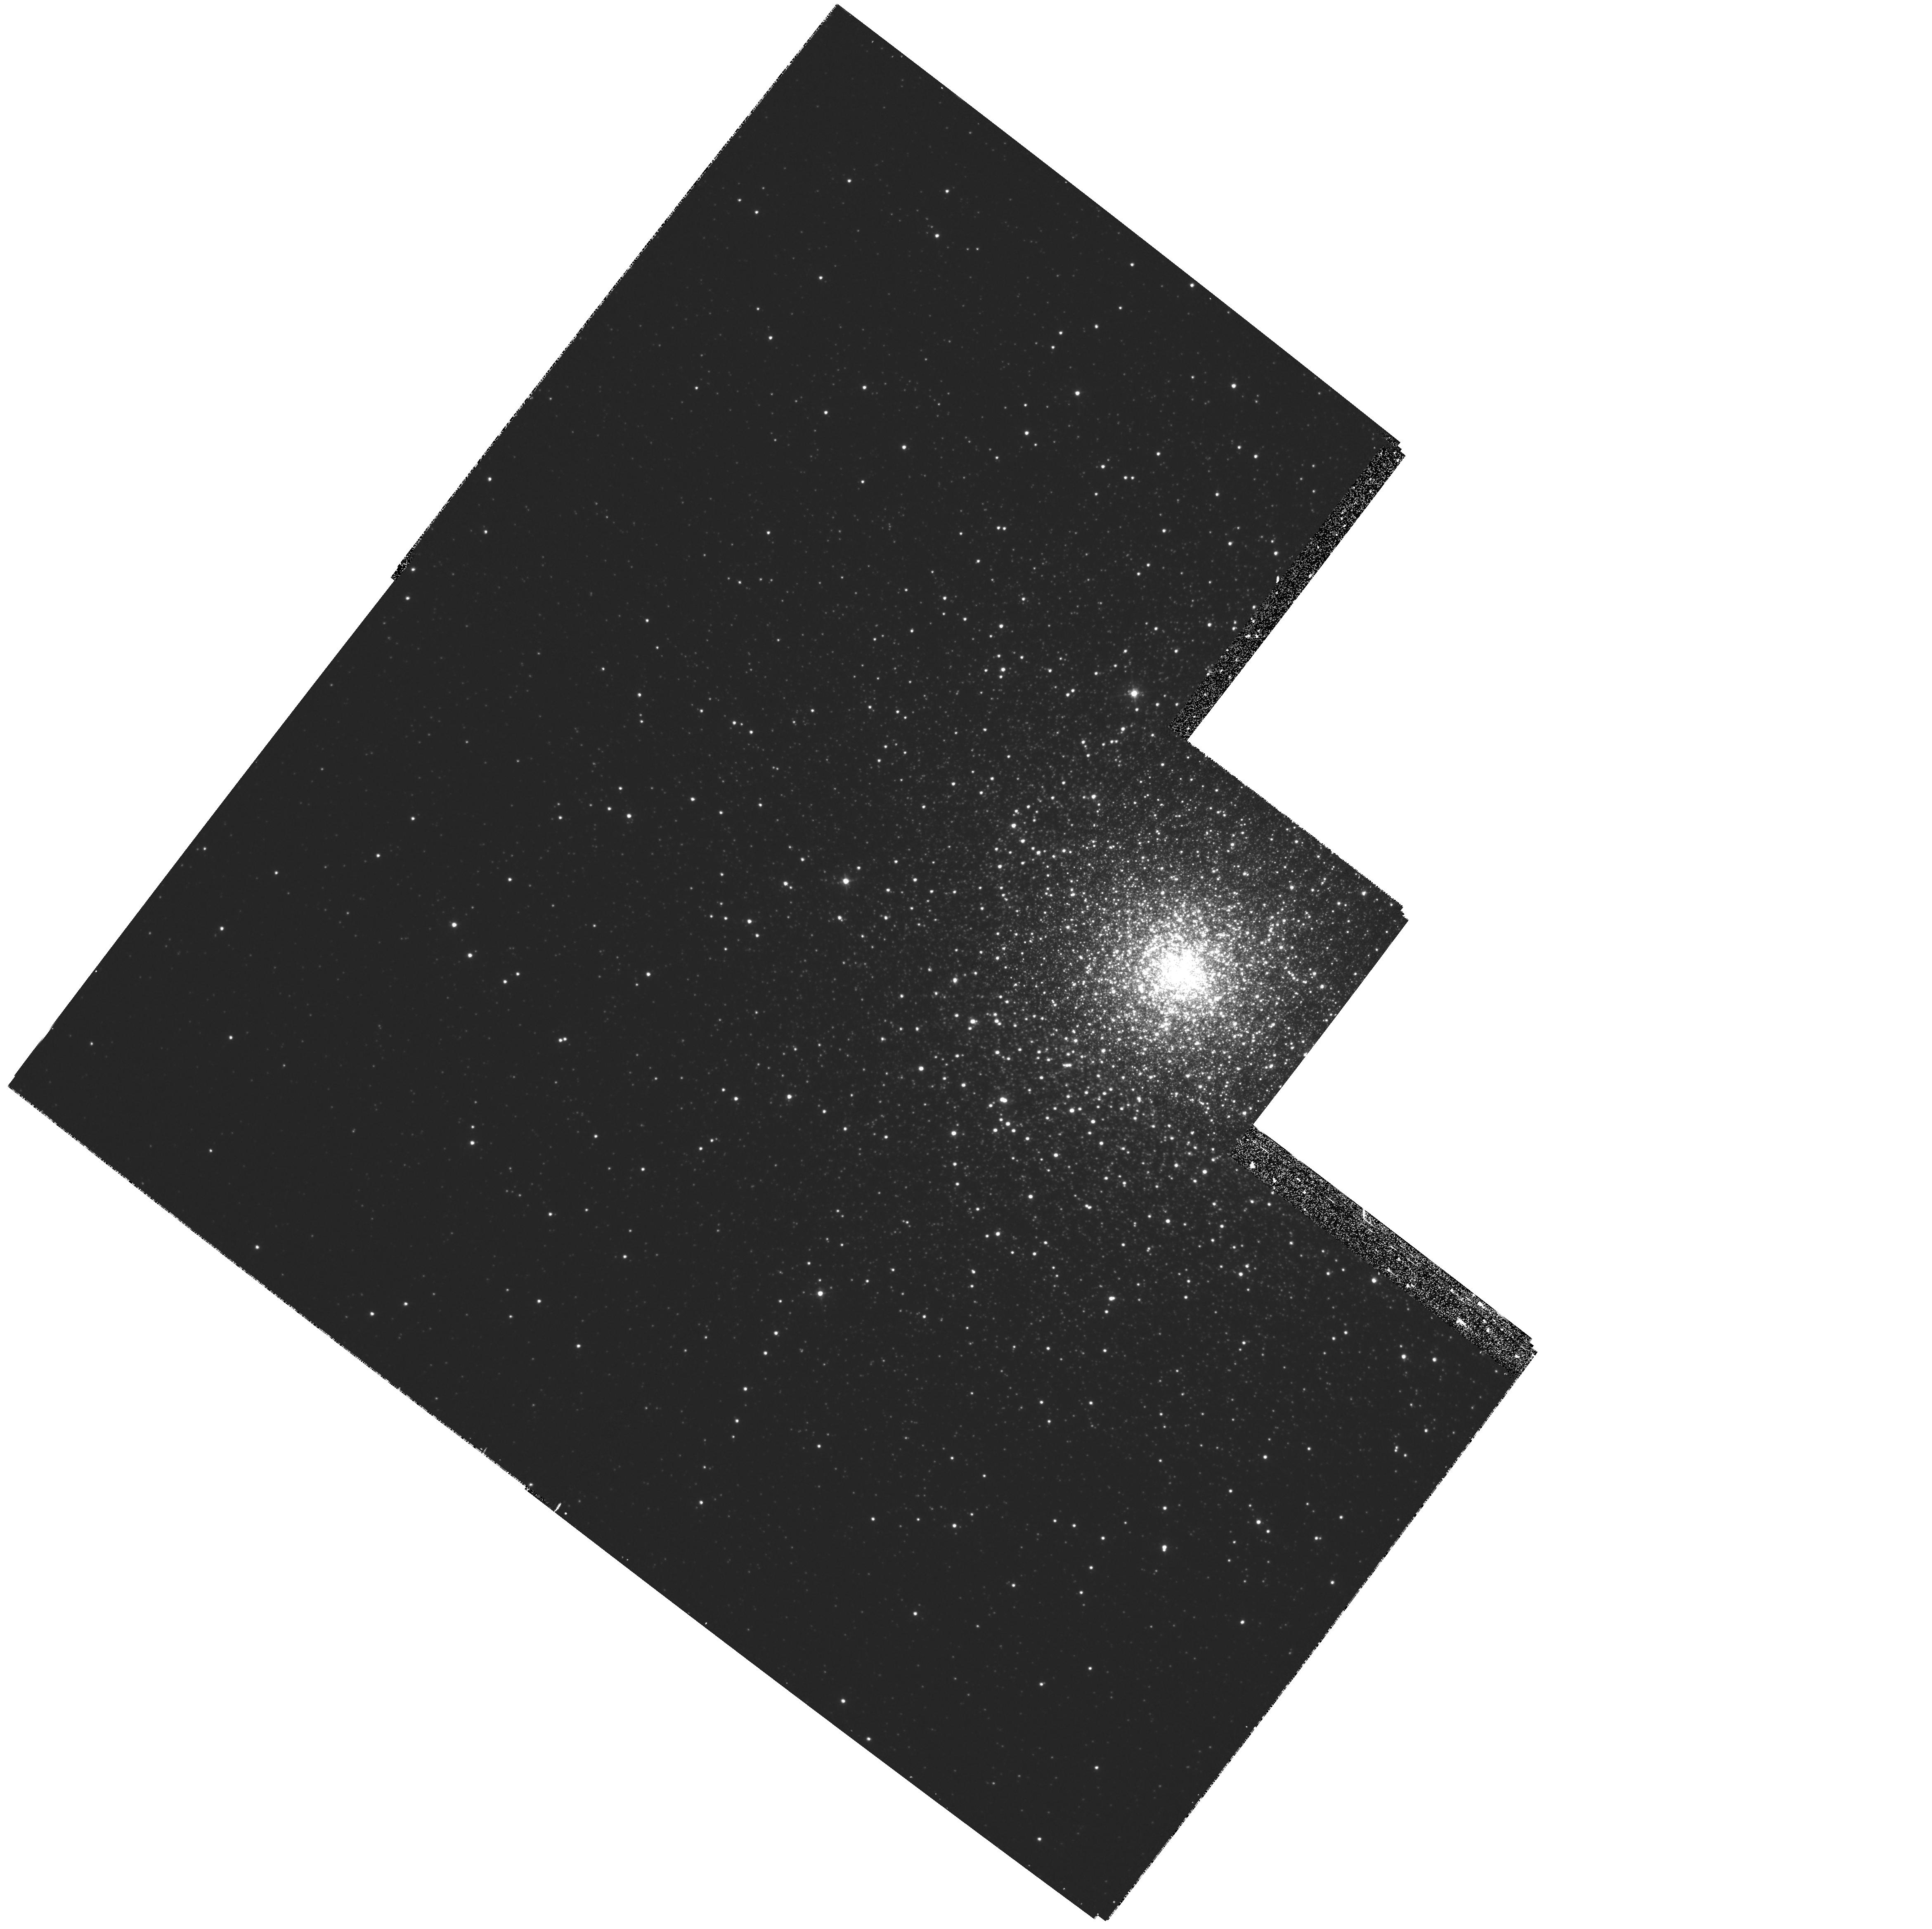
Target: NGC5824
Instrument: WFPC2/PC
Filter: F439W
Exposure: 28 min
Observation ID: hst_8095_12_wfpc2_pc_f439w_u5er12

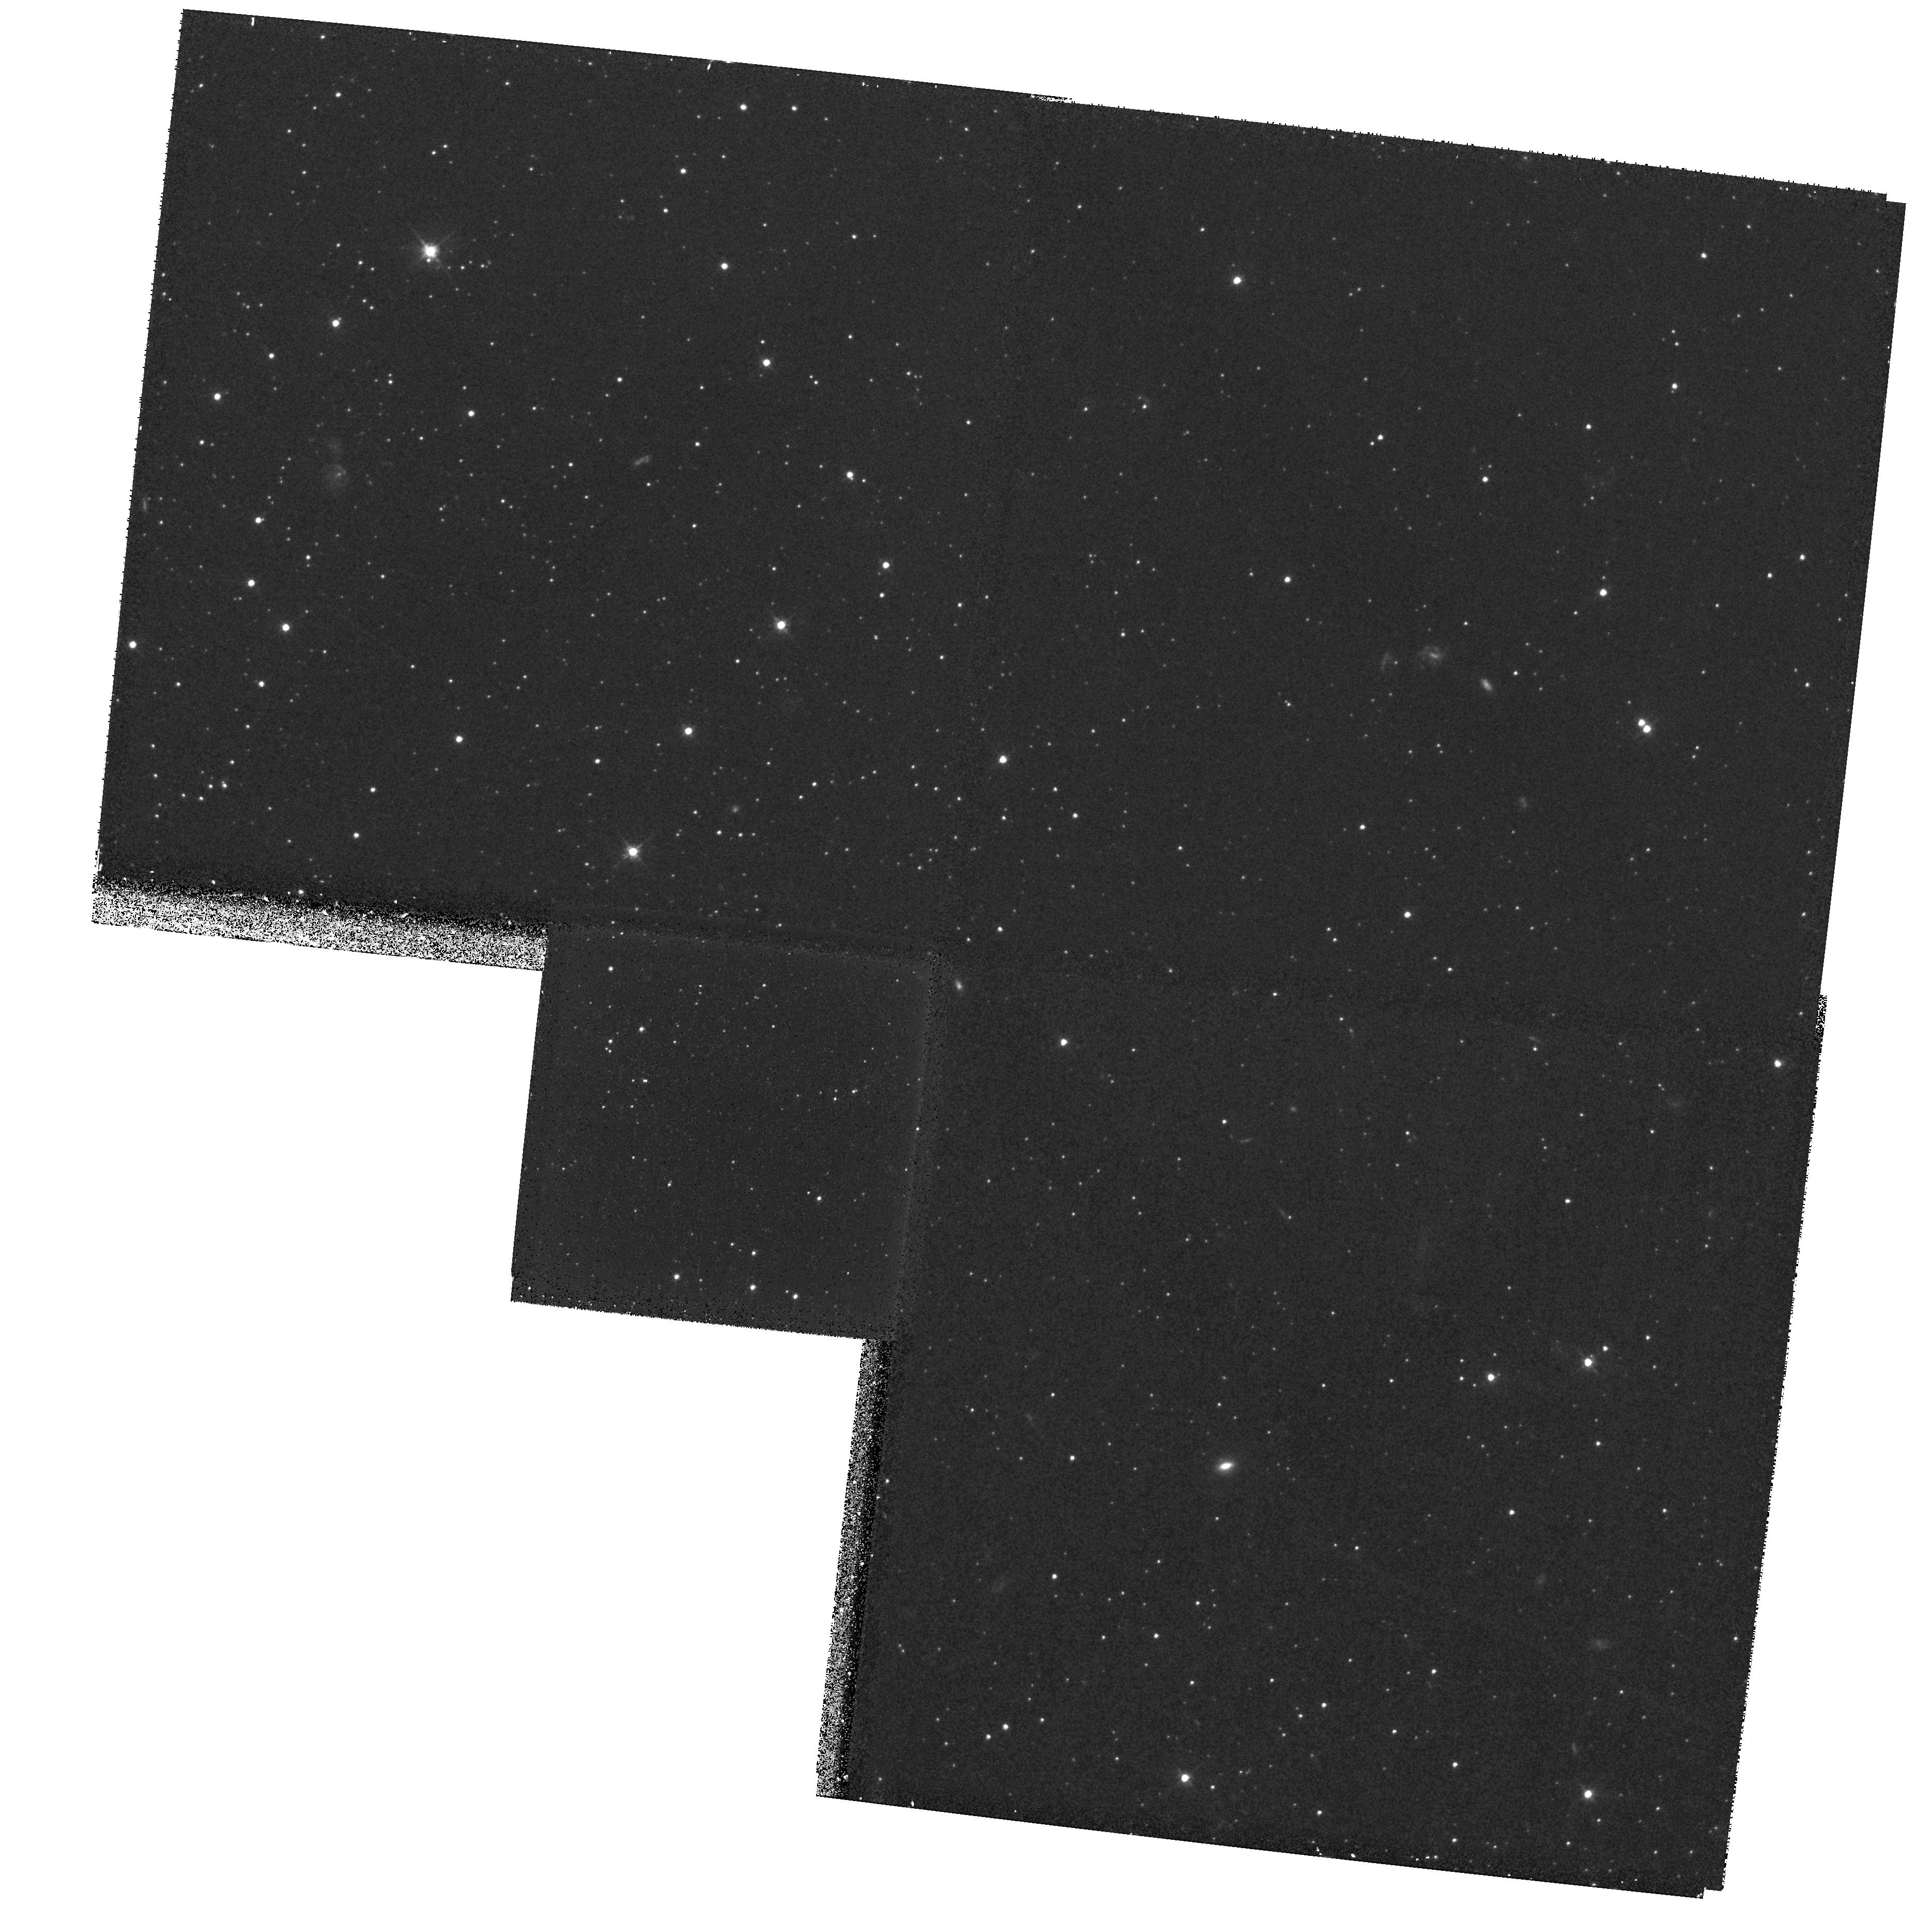
Target: URSA-MINOR
Instrument: WFPC2/PC
Filter: F555W
Exposure: 30 min
Observation ID: hst_8095_13_wfpc2_pc_f555w_u5er13

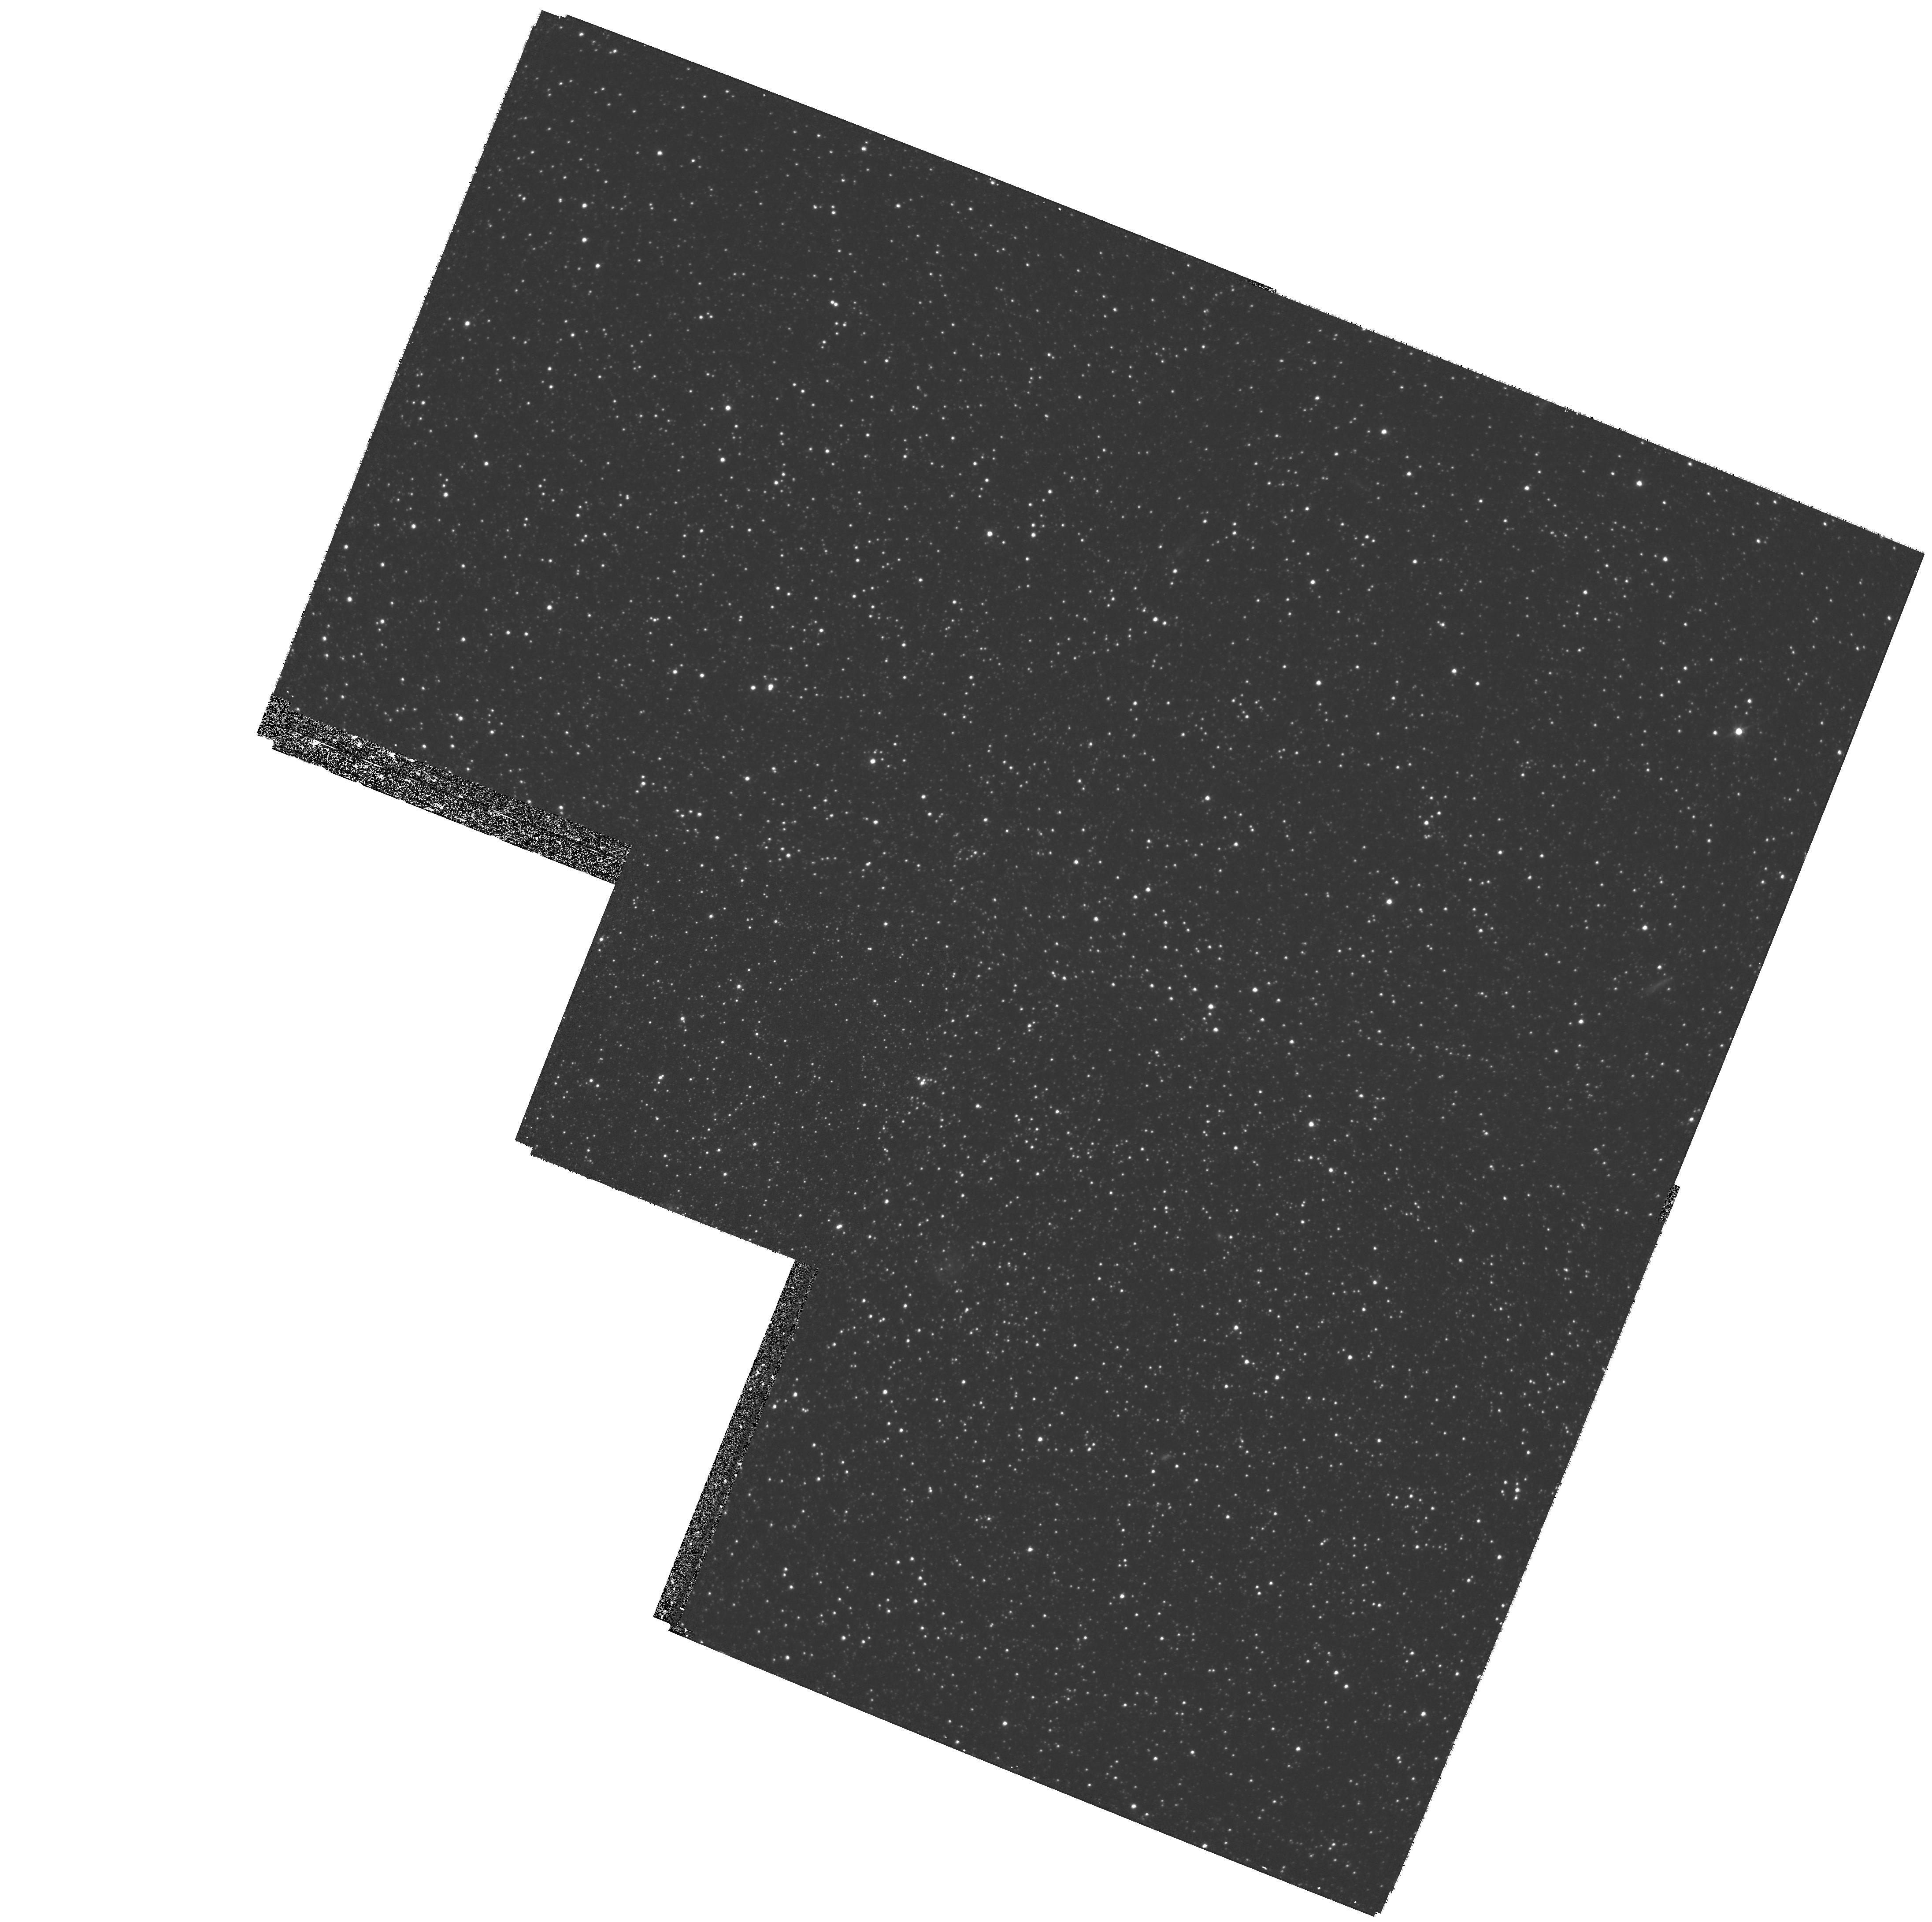
Target: LEO-I
Instrument: WFPC2/PC
Filter: F555W
Exposure: 55 min
Observation ID: hst_8095_08_wfpc2_pc_f555w_u5er08

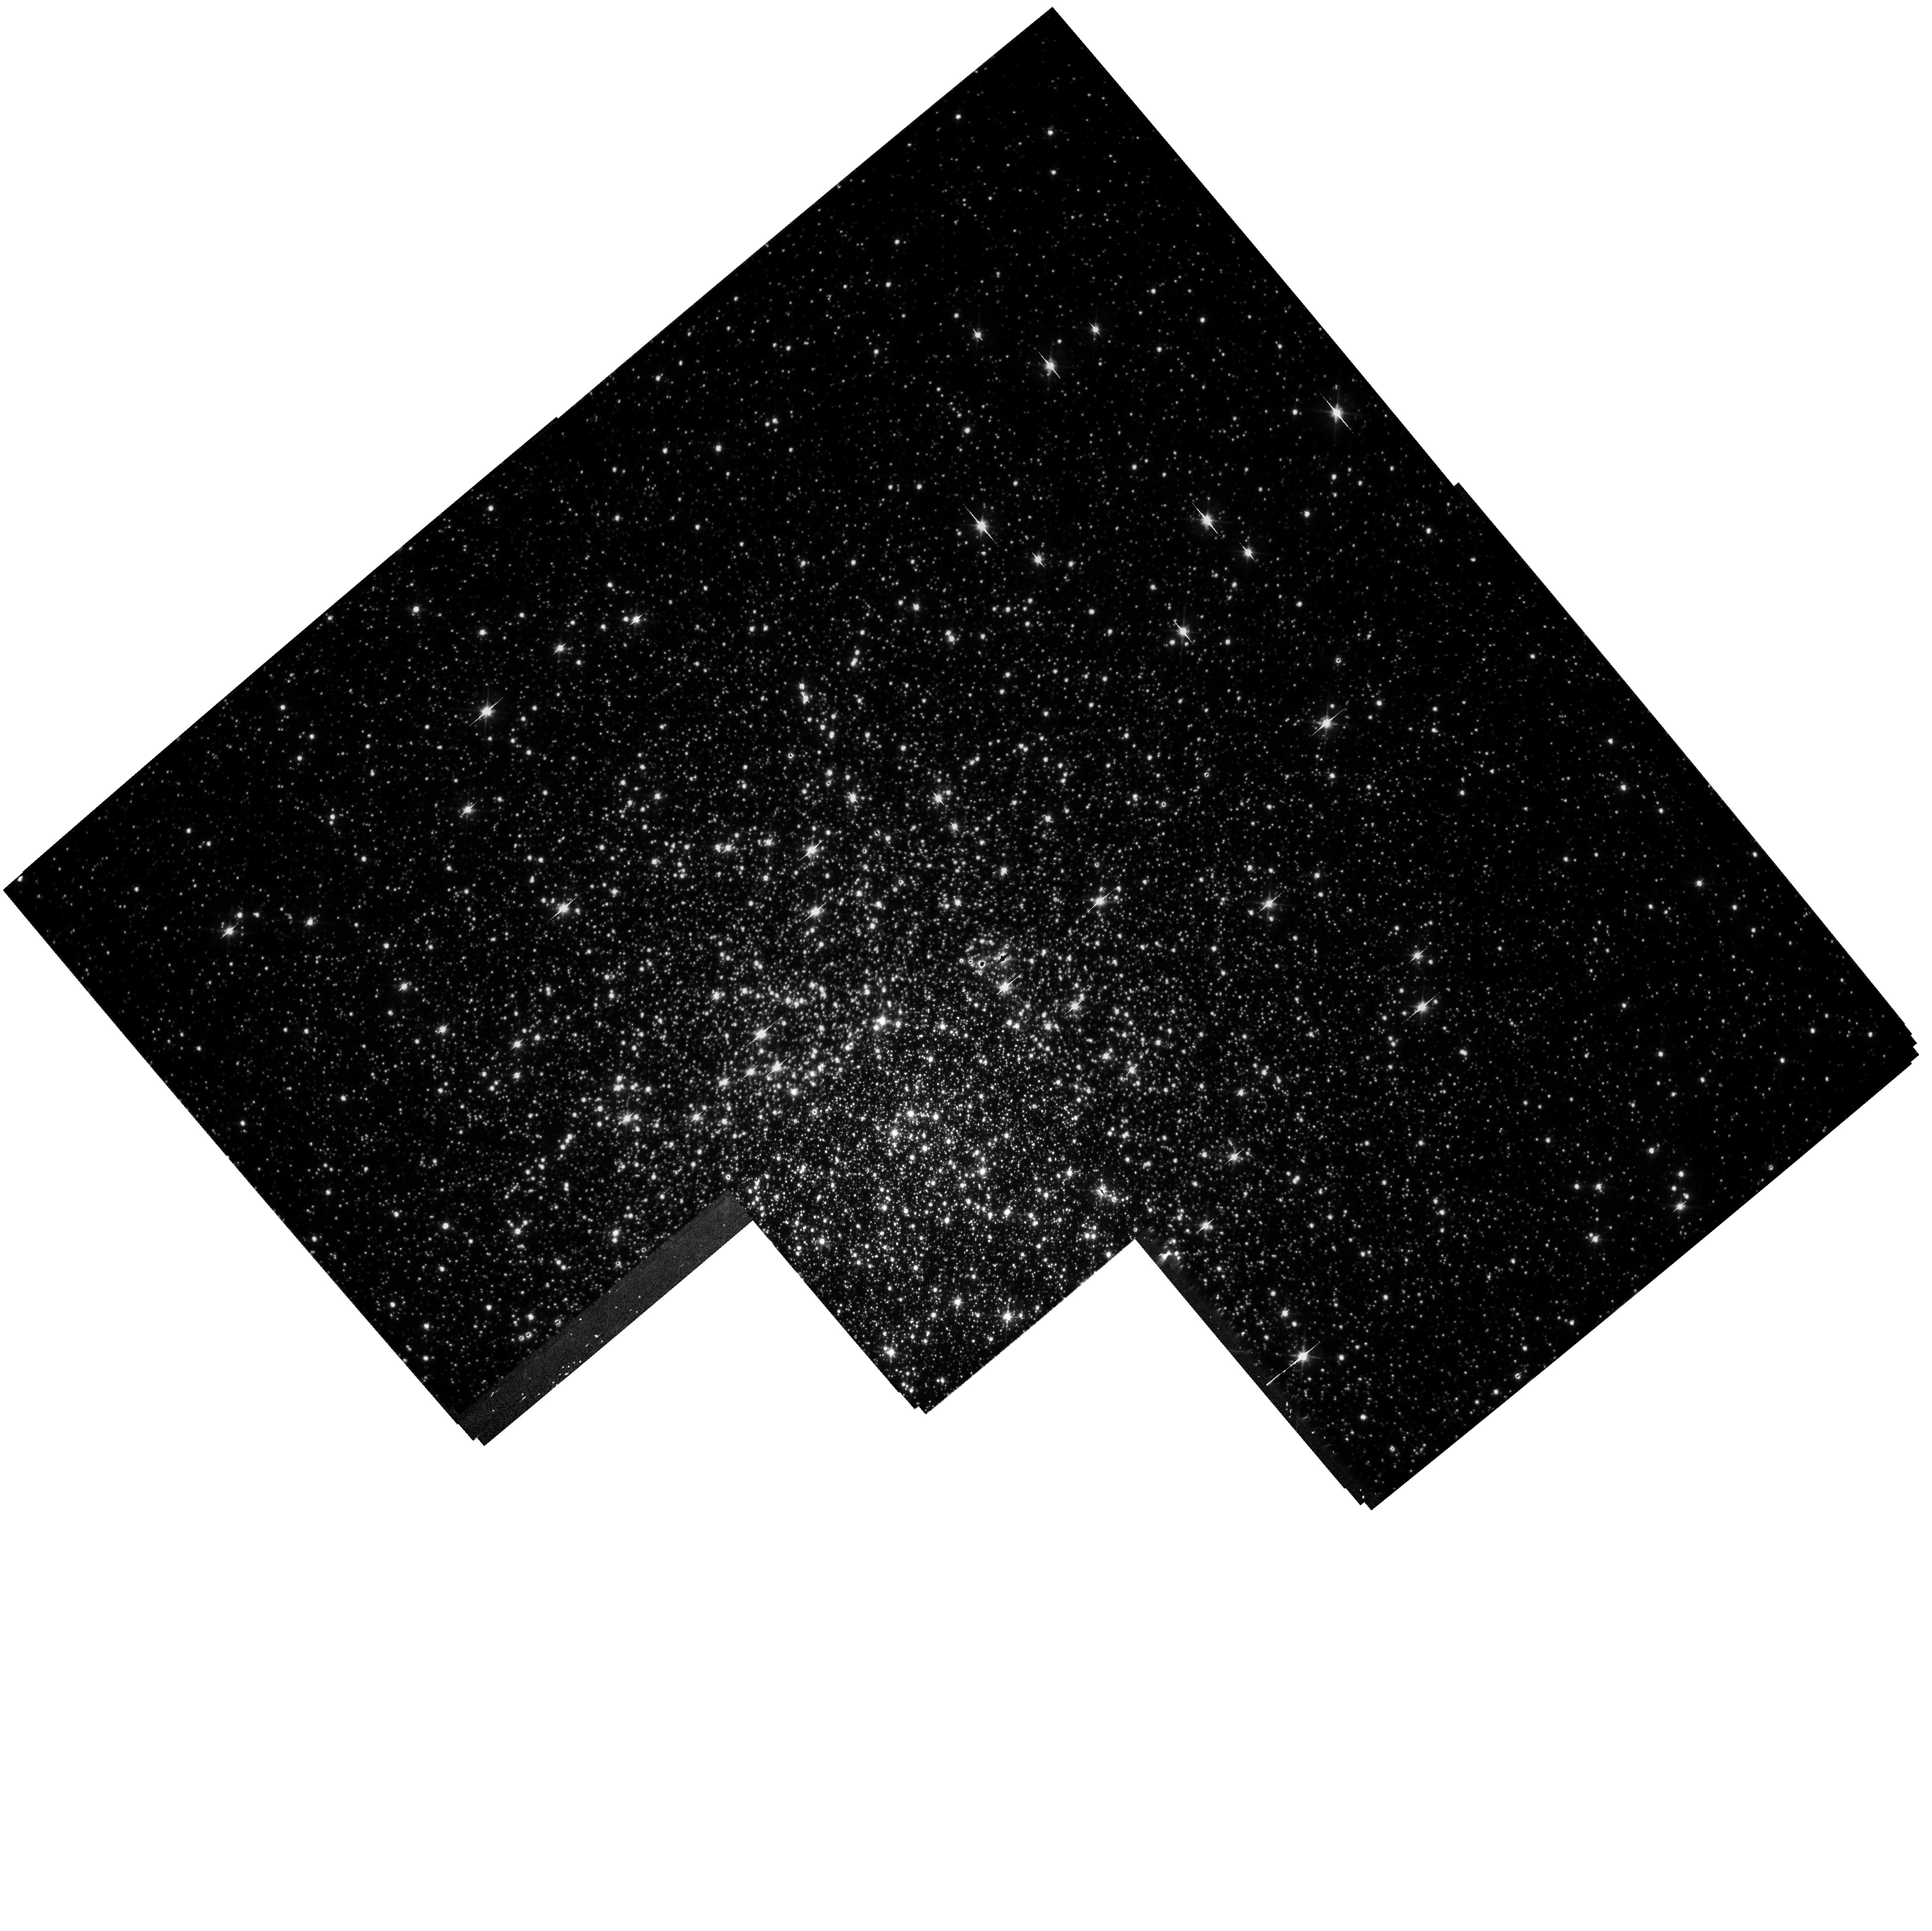
Target: NGC5272
Instrument: WFPC2/PC
Filter: F555W
Exposure: 57 min
Observation ID: hst_8095_10_wfpc2_pc_f555w_u5er10

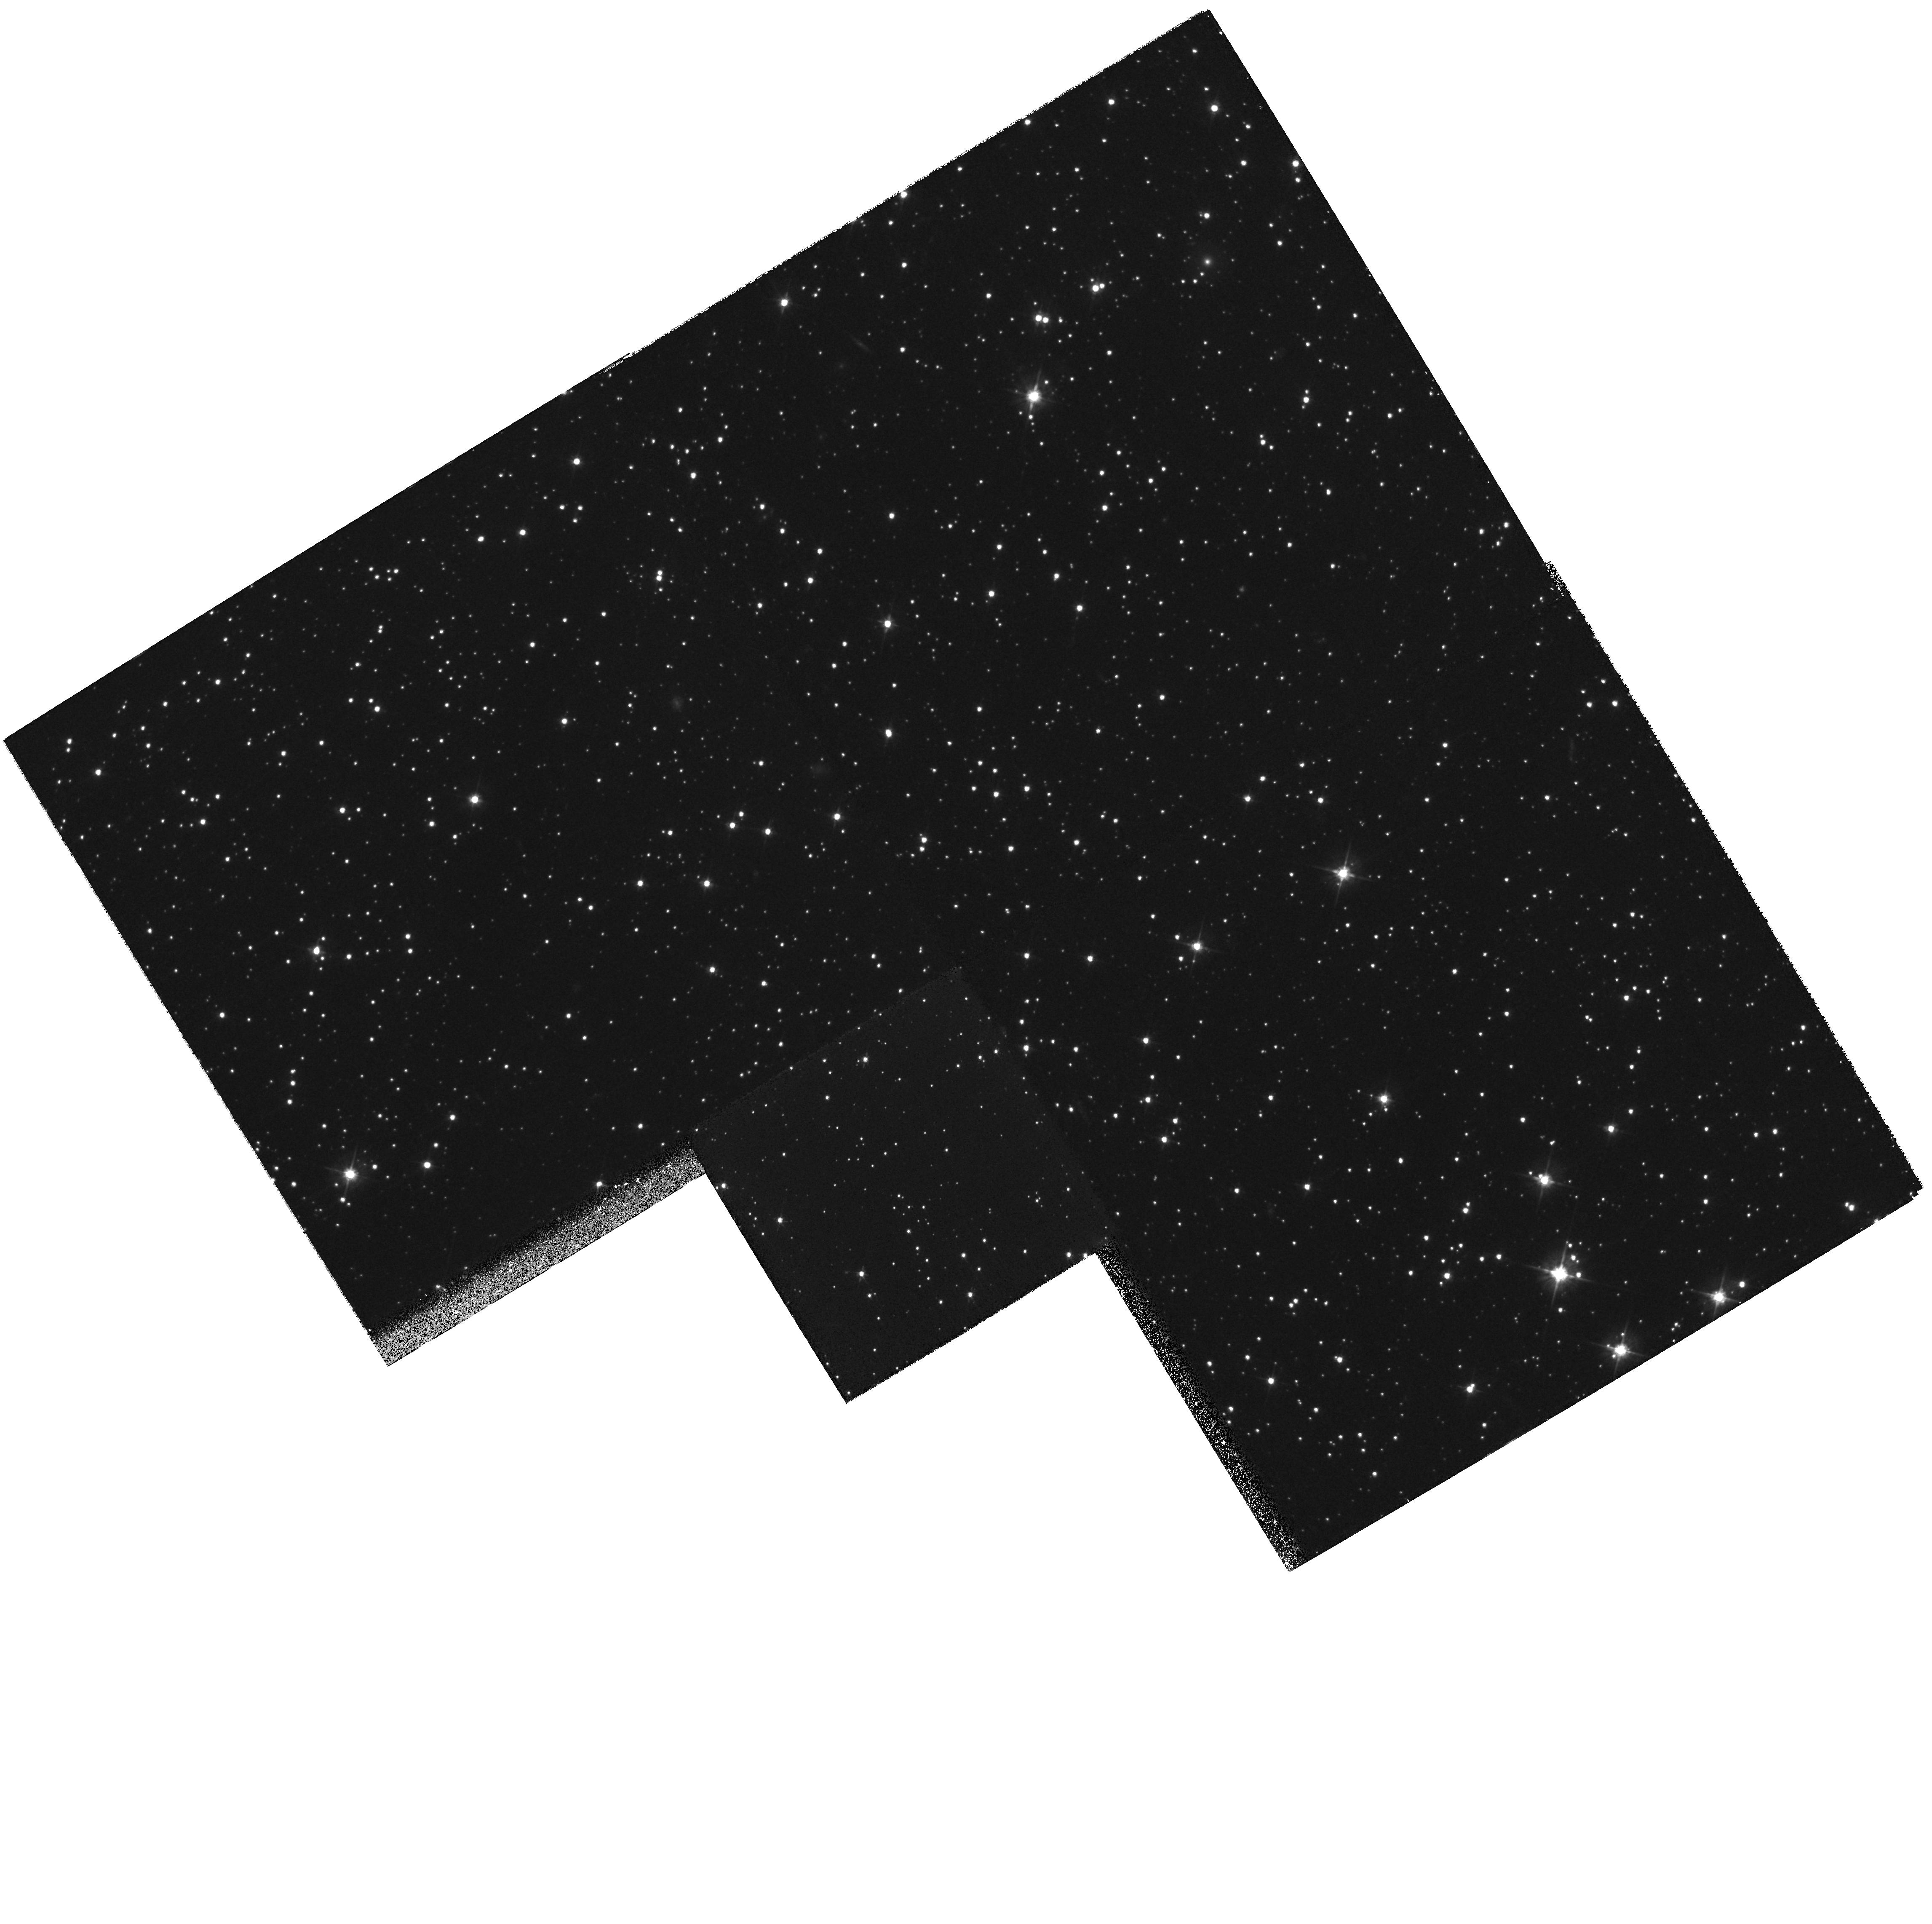
Target: LMC-HALO
Instrument: WFPC2/PC
Filter: F555W
Exposure: 1 h
Observation ID: hst_8095_04_wfpc2_pc_f555w_u5er04

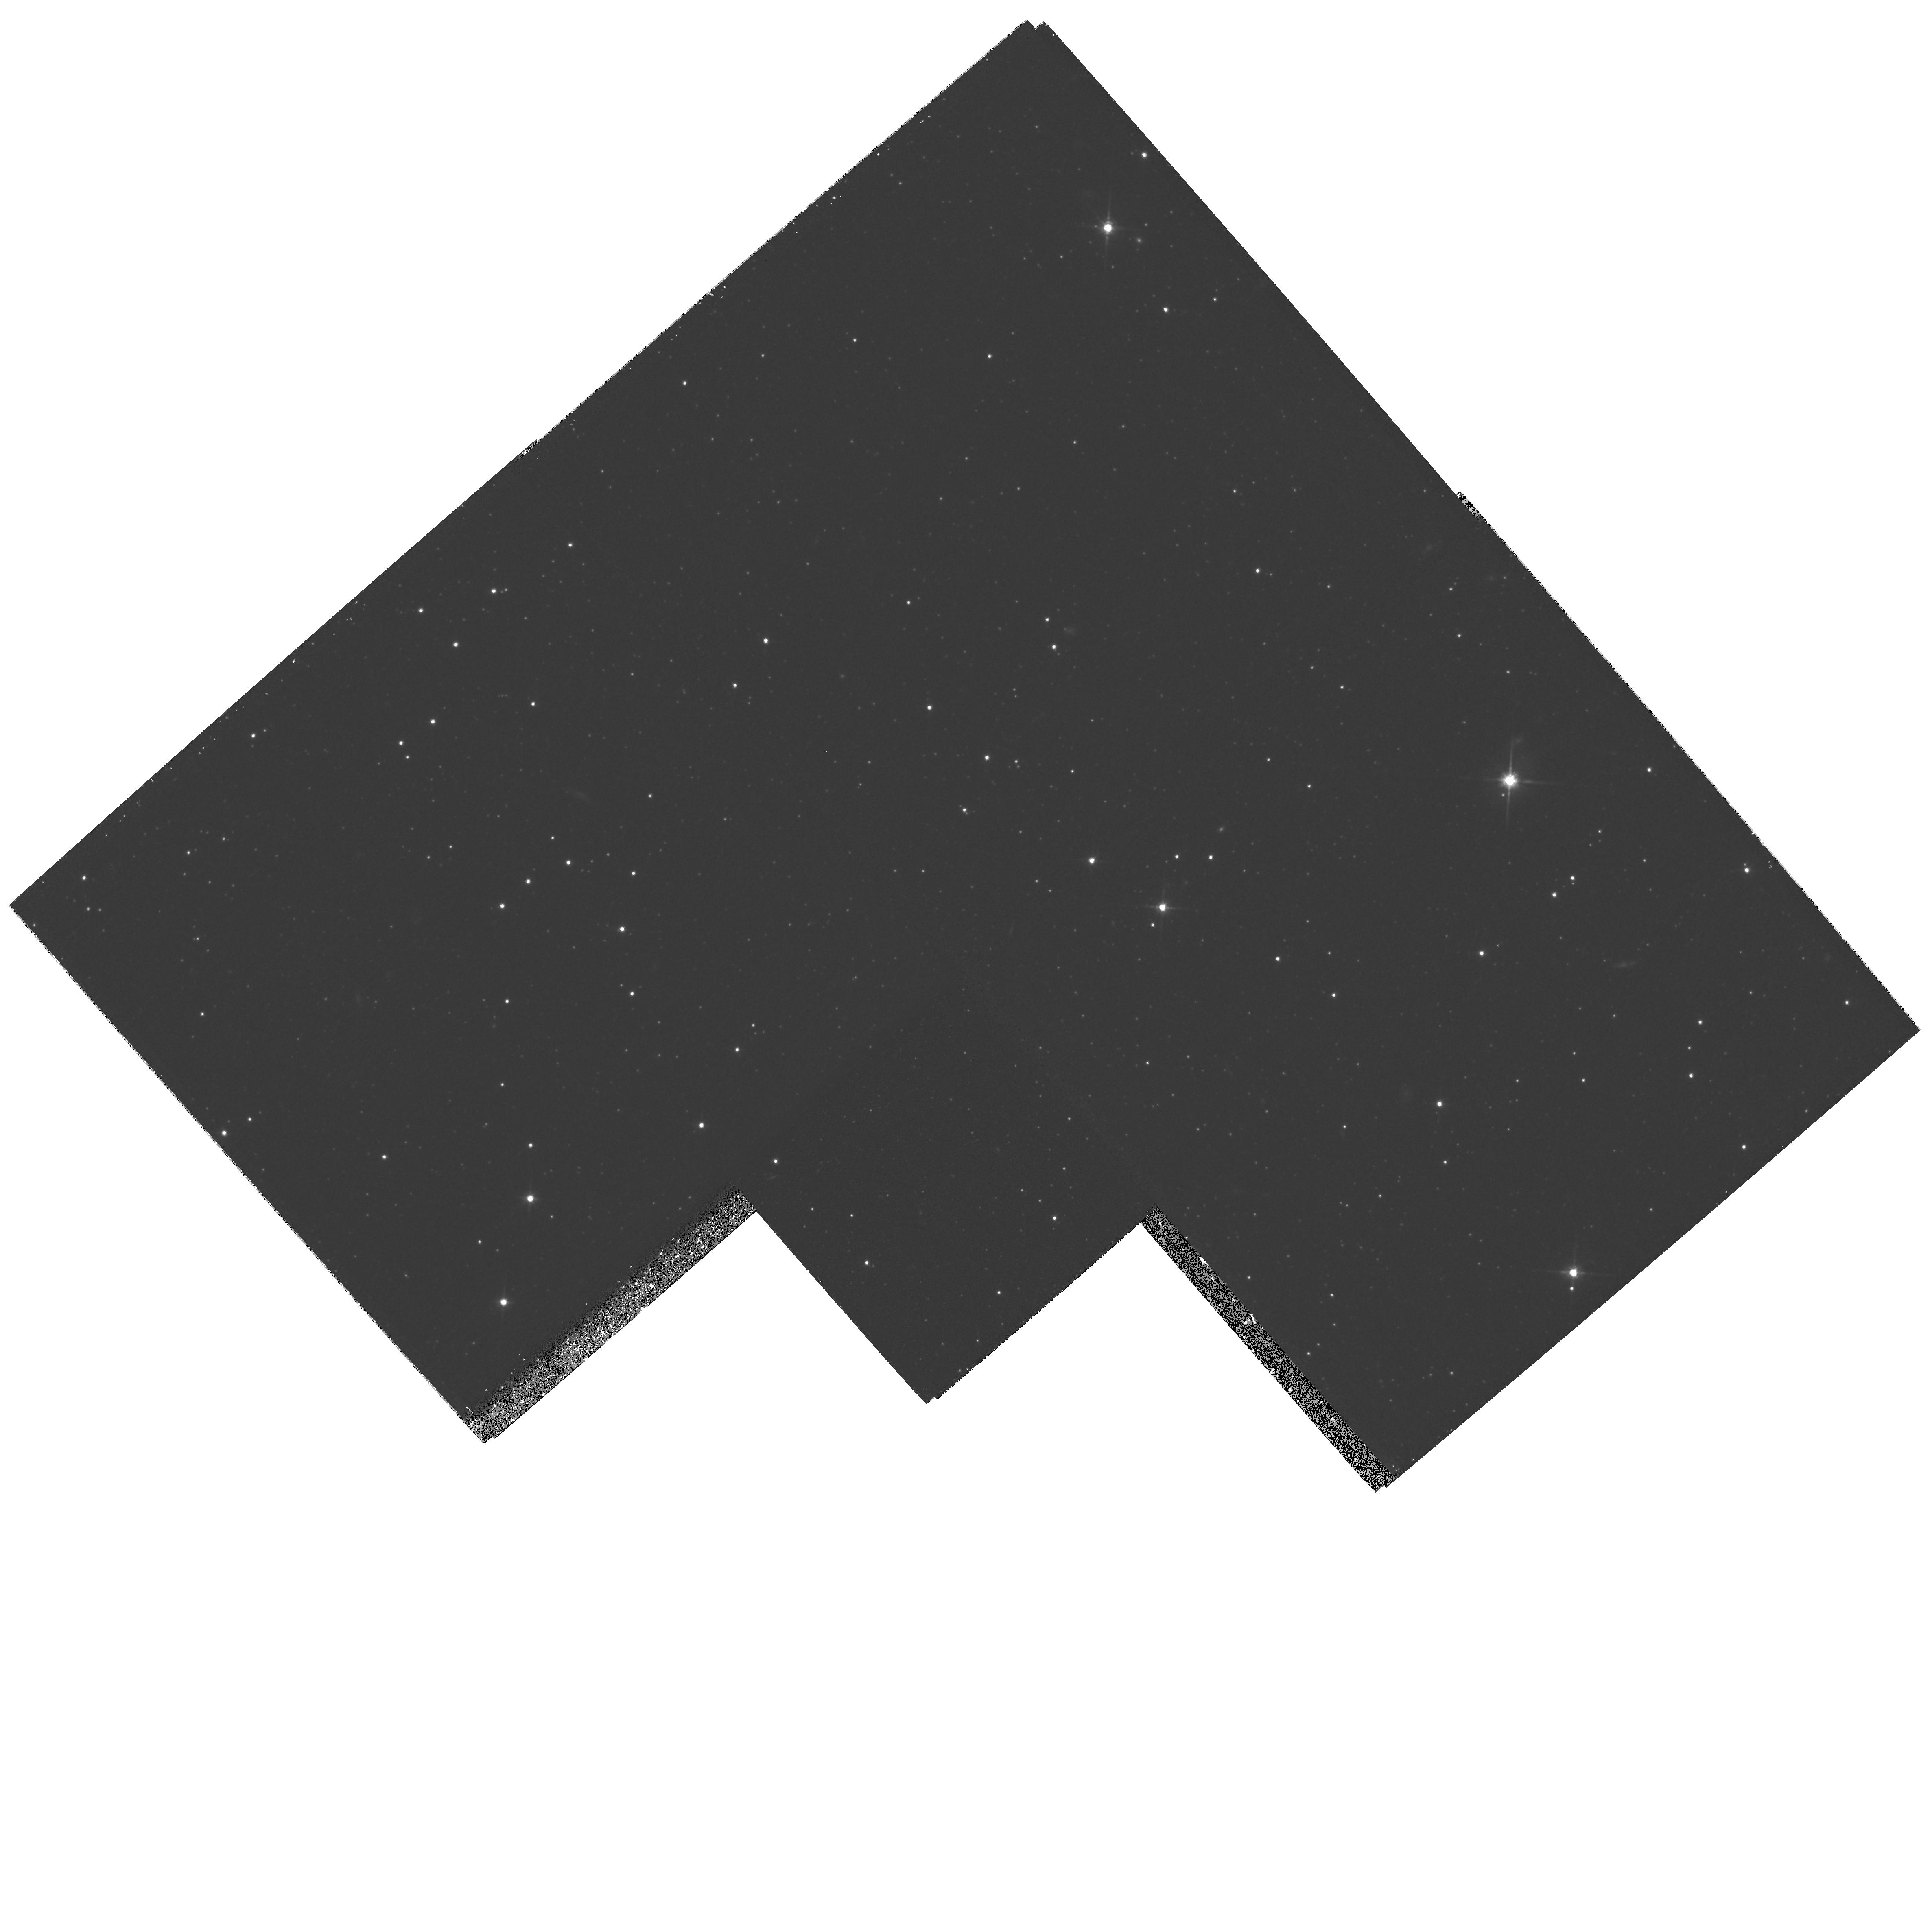
Target: DRACO
Instrument: WFPC2/PC
Filter: F814W
Exposure: 32 min
Observation ID: hst_8095_14_wfpc2_pc_f814w_u5er14

Accurate proper motions of Galactic halo populations (PI: Ibata, Rodrigo)

We propose to use the superb spatial resolution of the WFPC2 camera to obtain second epoch exposures in the fields of several Galactic halo globular clusters and dwarf satellite galaxies. The proper motions of these populations will thereby be determined to unprecedented accuracy, approximately an order of magnitude better than has been previously possible. This will improve our understanding of the shape and distribution of the dark matter halo of the Milky Way, it will allow better scrutiny of formation models of the halo, it will allow us to investigate the dynamical evolution of the Galactic satellites, and it will help constrain the dynamics of foreground Galactic components. Stellar populations studies of the Galactic halo objects can be (in some cases, substantially) improved, since contaminants from foreground stellar populations and background galaxian populations will be excluded from color-magnitude diagrams and luminosity functions. Furthermore, we may also discover high redshift supernovae.